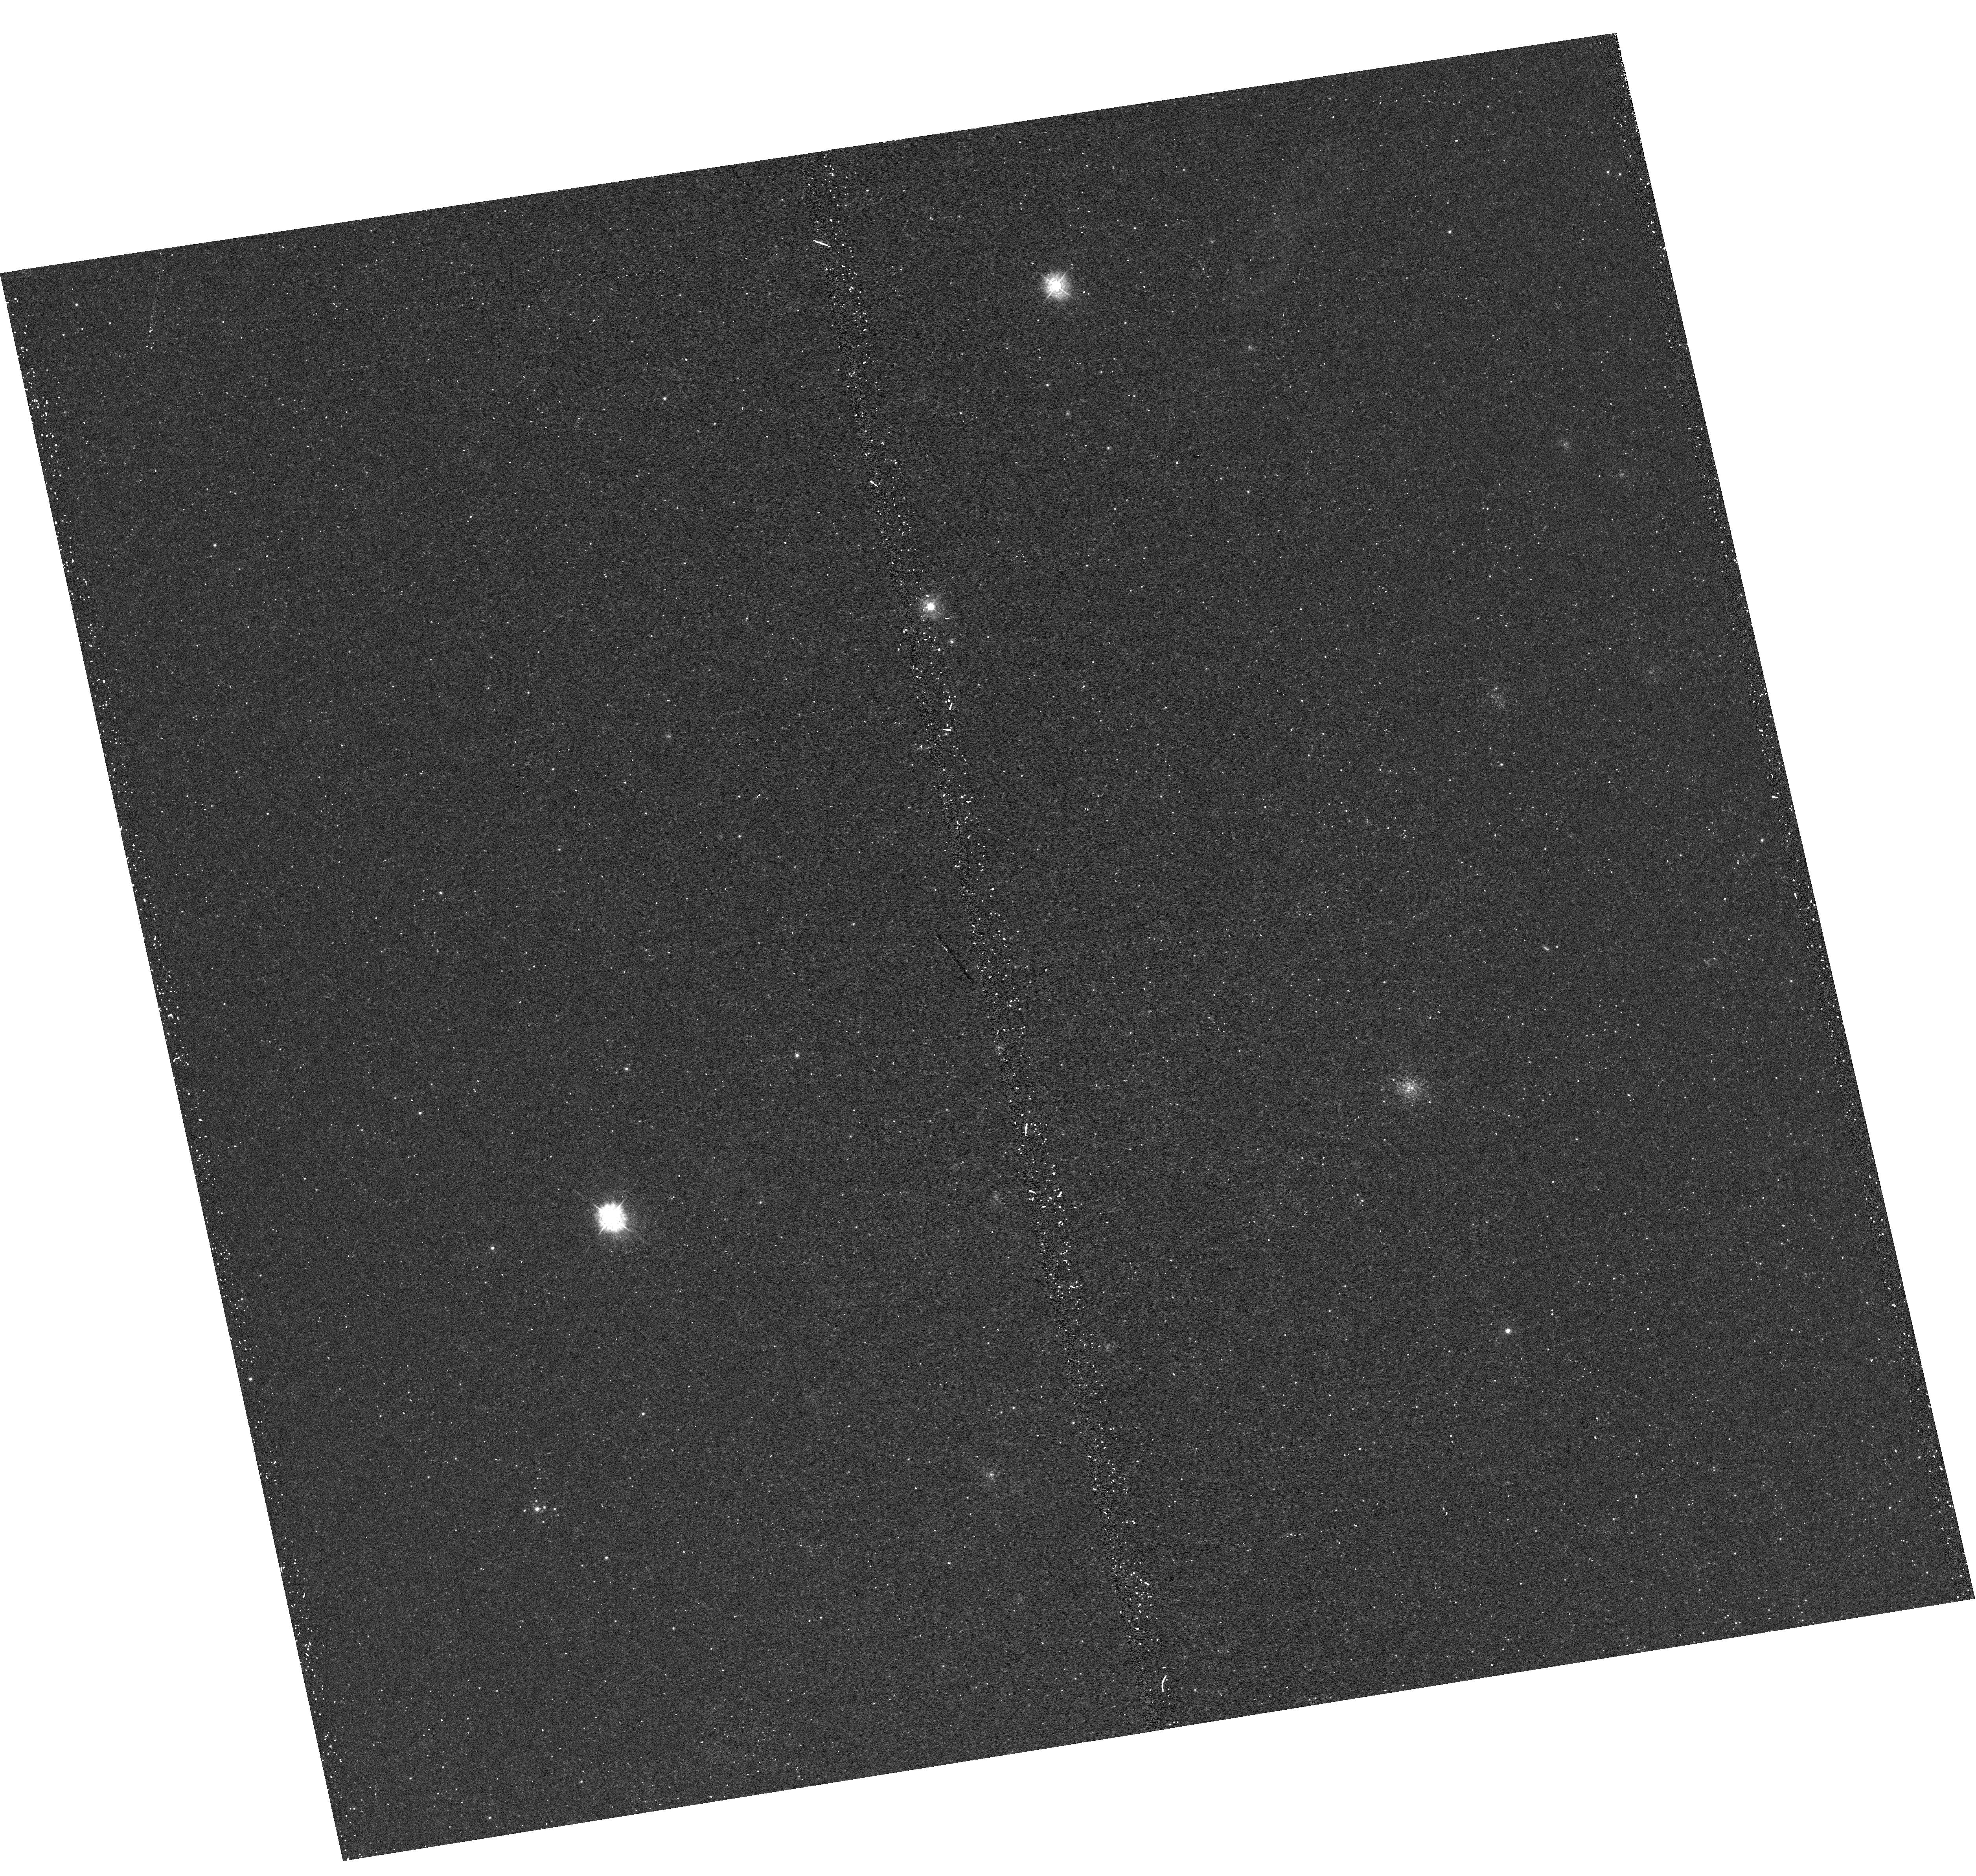
Target: M31-B19-F15-UVIS. Instrument: WFC3/UVIS. Filter: F336W. Exposure: 22 min. Observation ID: hst_12110_15_wfc3_uvis_f336w_ibfo15

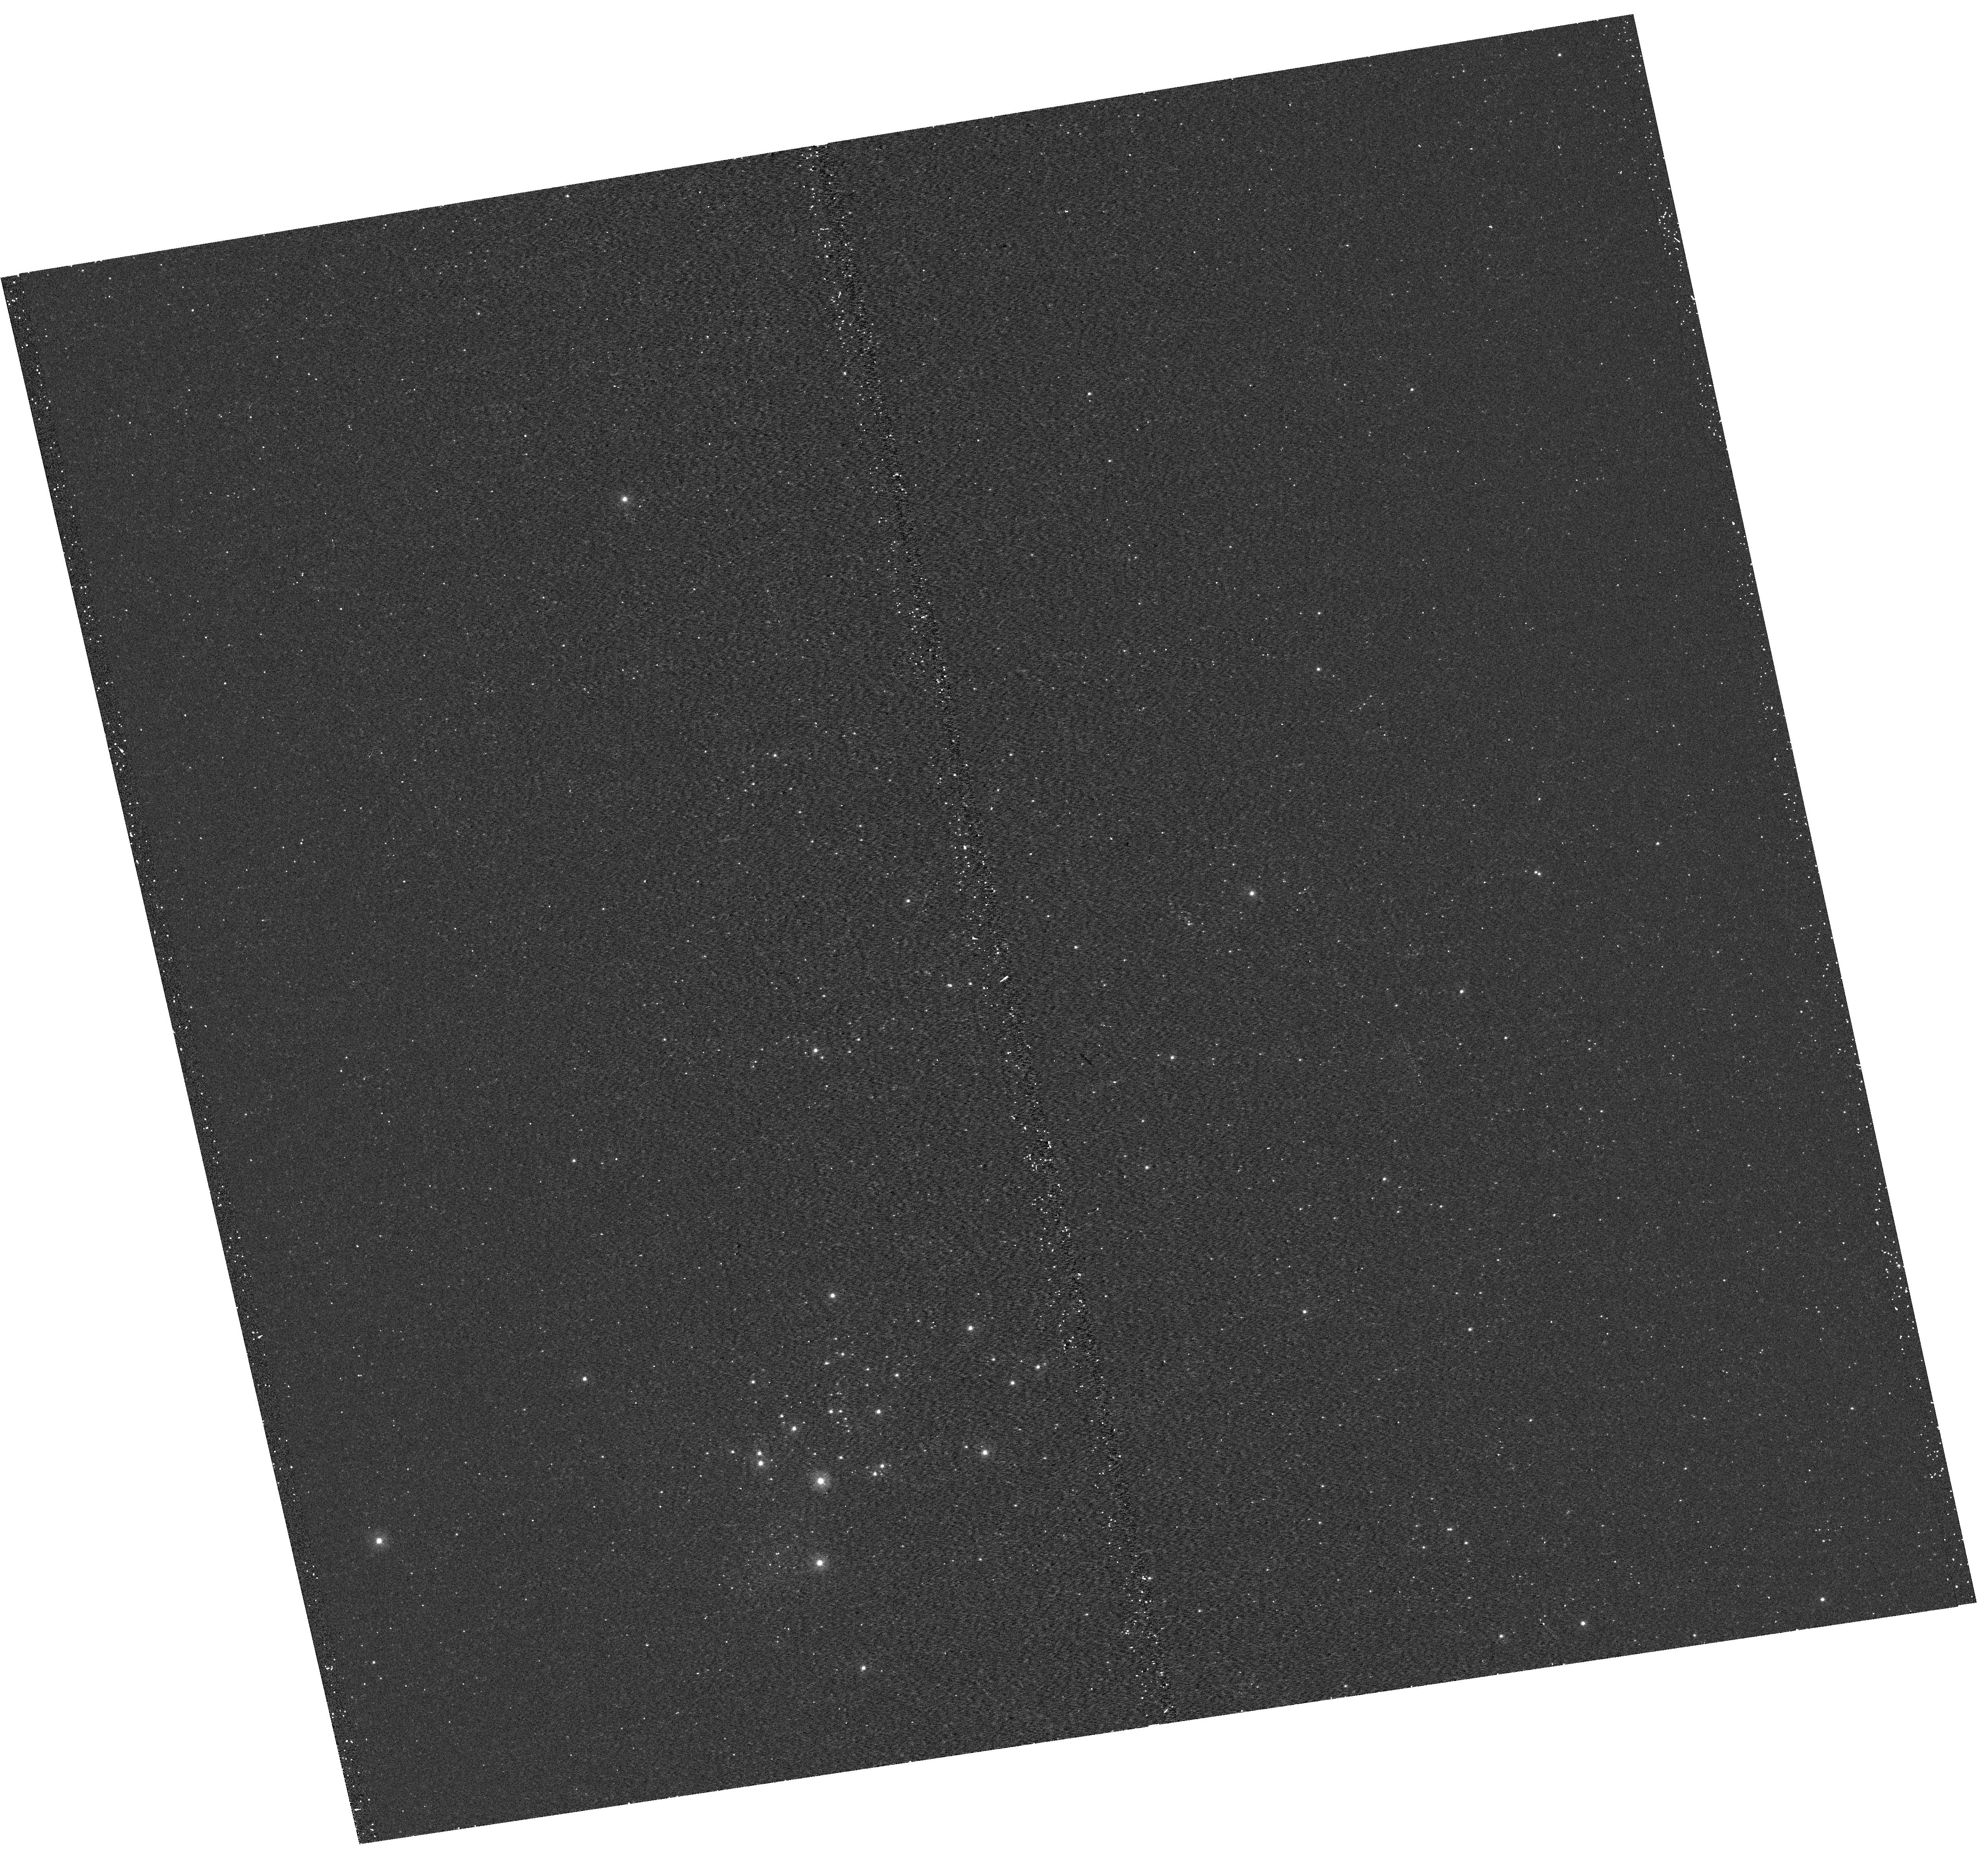
Target: M31-B19-F06-UVIS. Instrument: WFC3/UVIS. Filter: F275W. Exposure: 15 min. Observation ID: hst_12110_06_wfc3_uvis_f275w_ibfo06

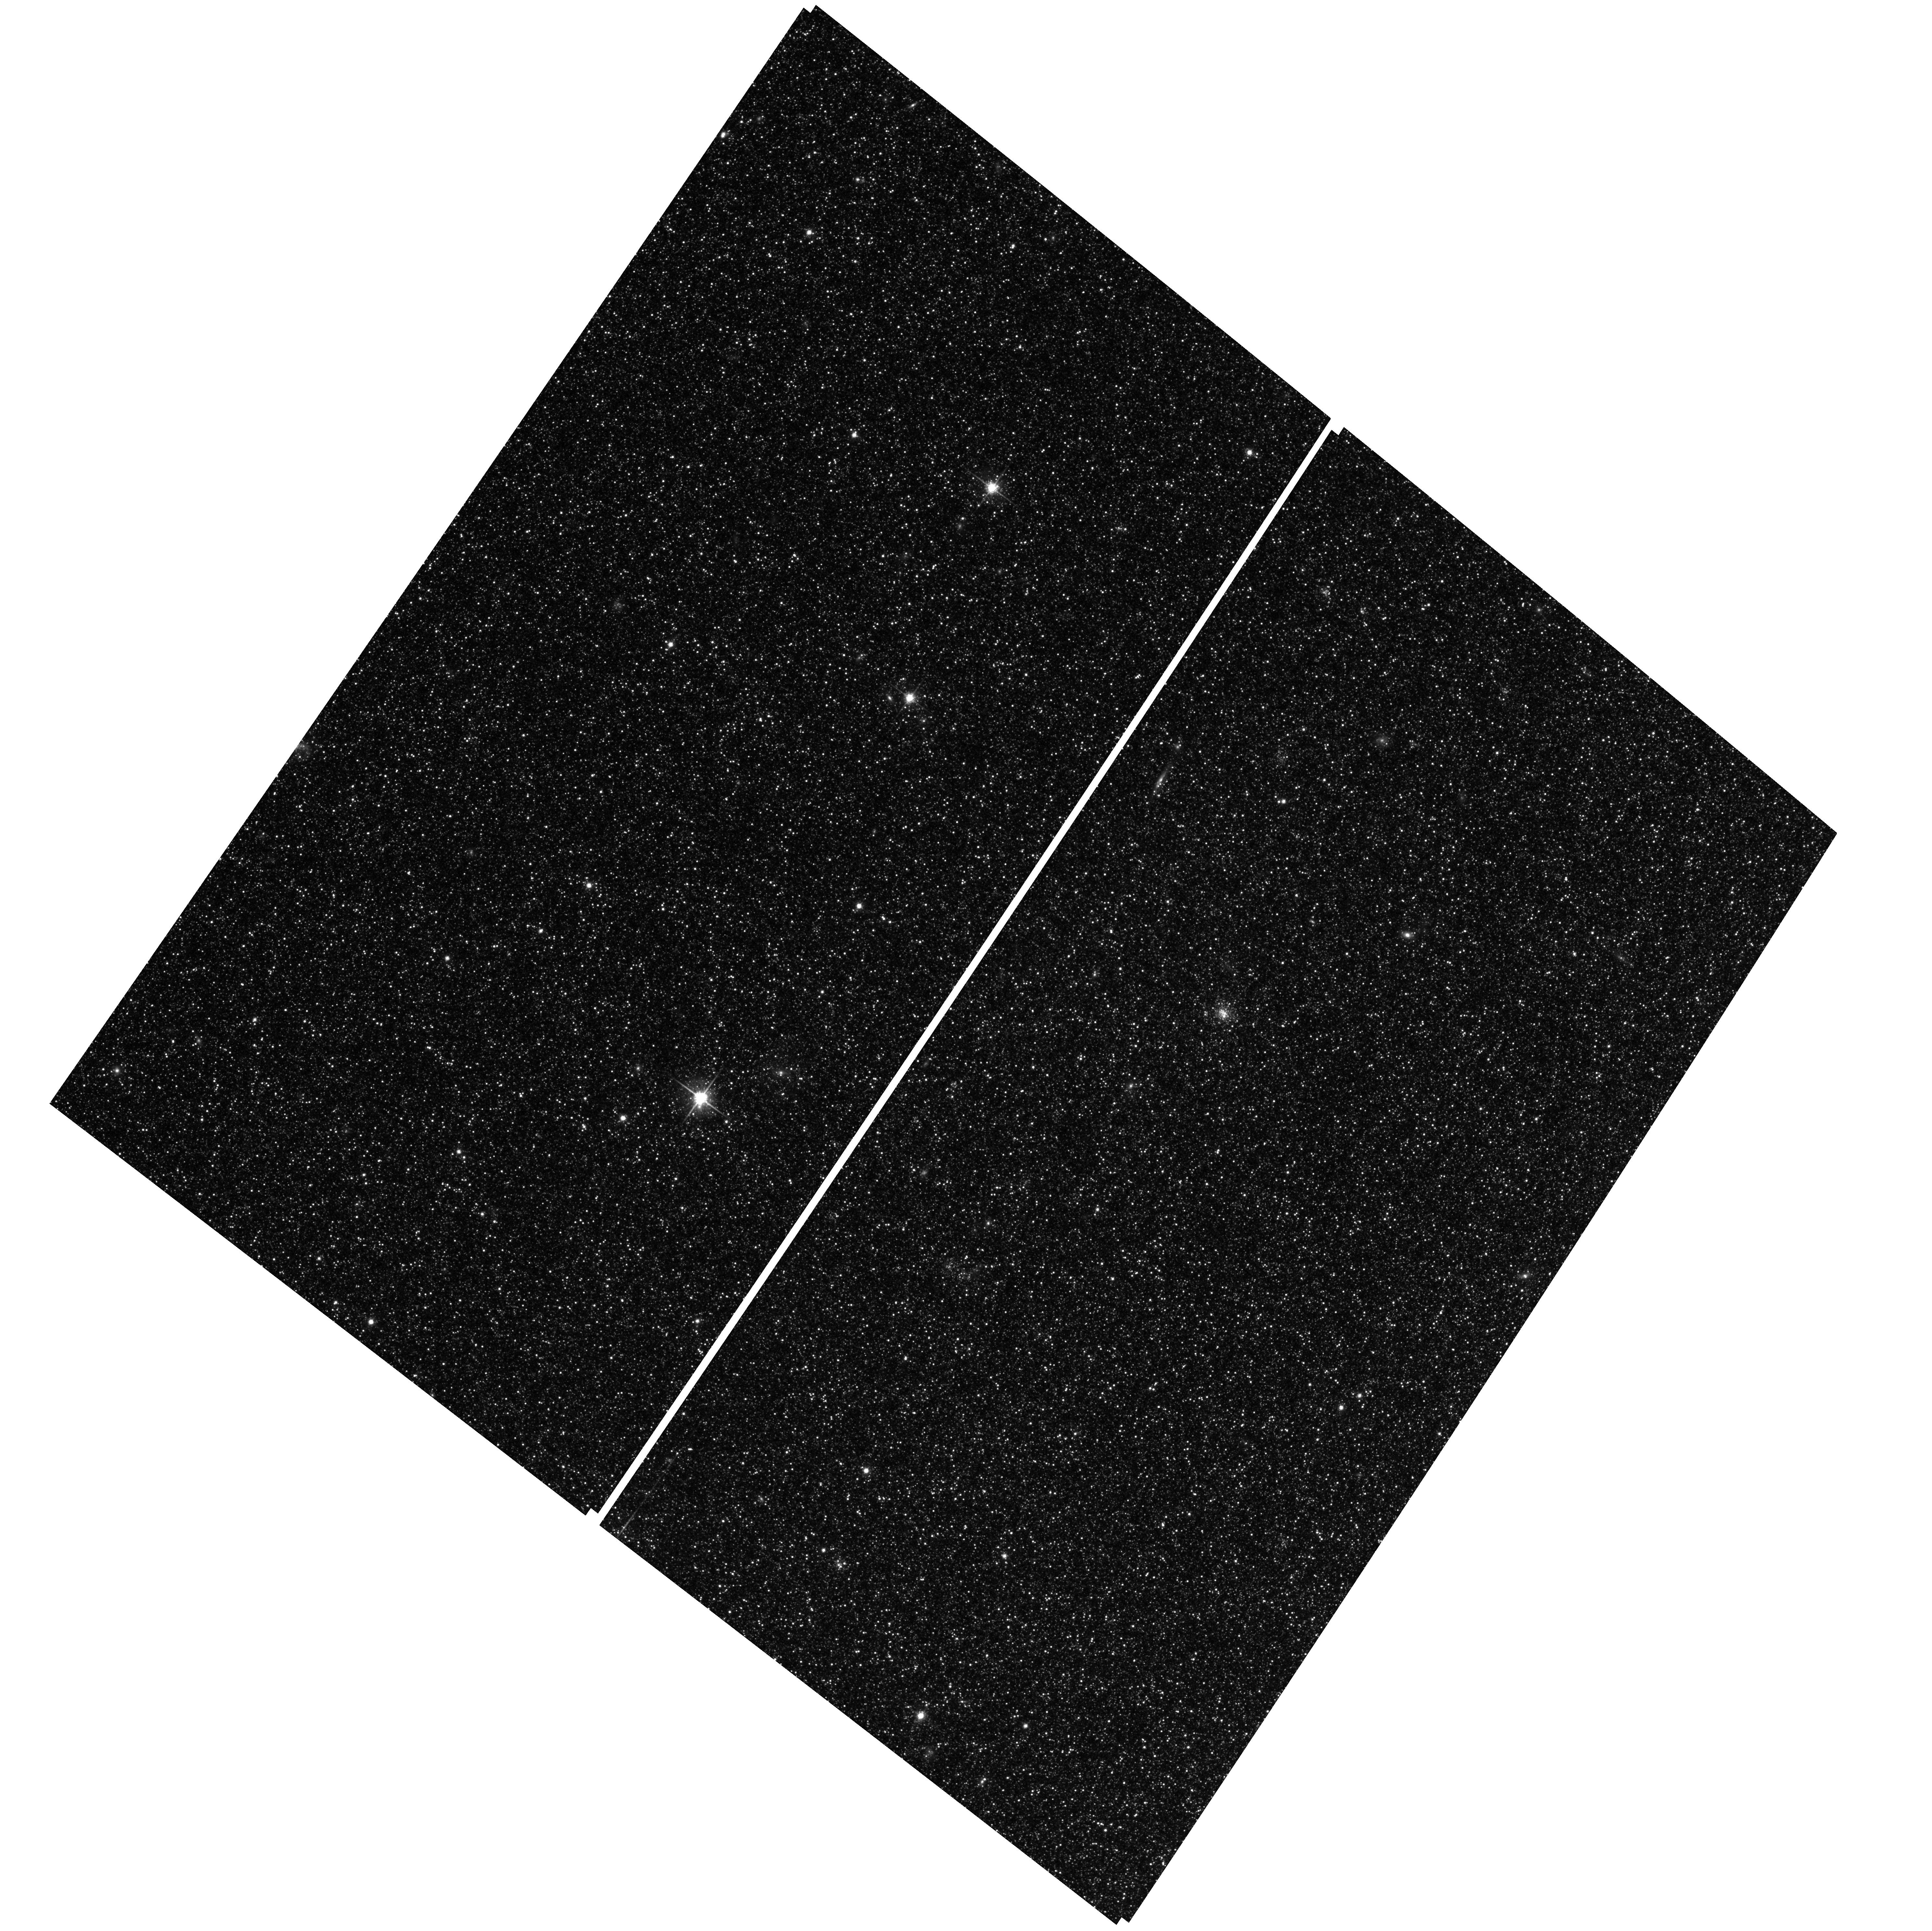
Target: M31-B19-F15-WFC. Instrument: ACS/WFC. Filter: F814W. Exposure: 25 min. Observation ID: hst_12110_18_acs_wfc_f814w_jbfo18

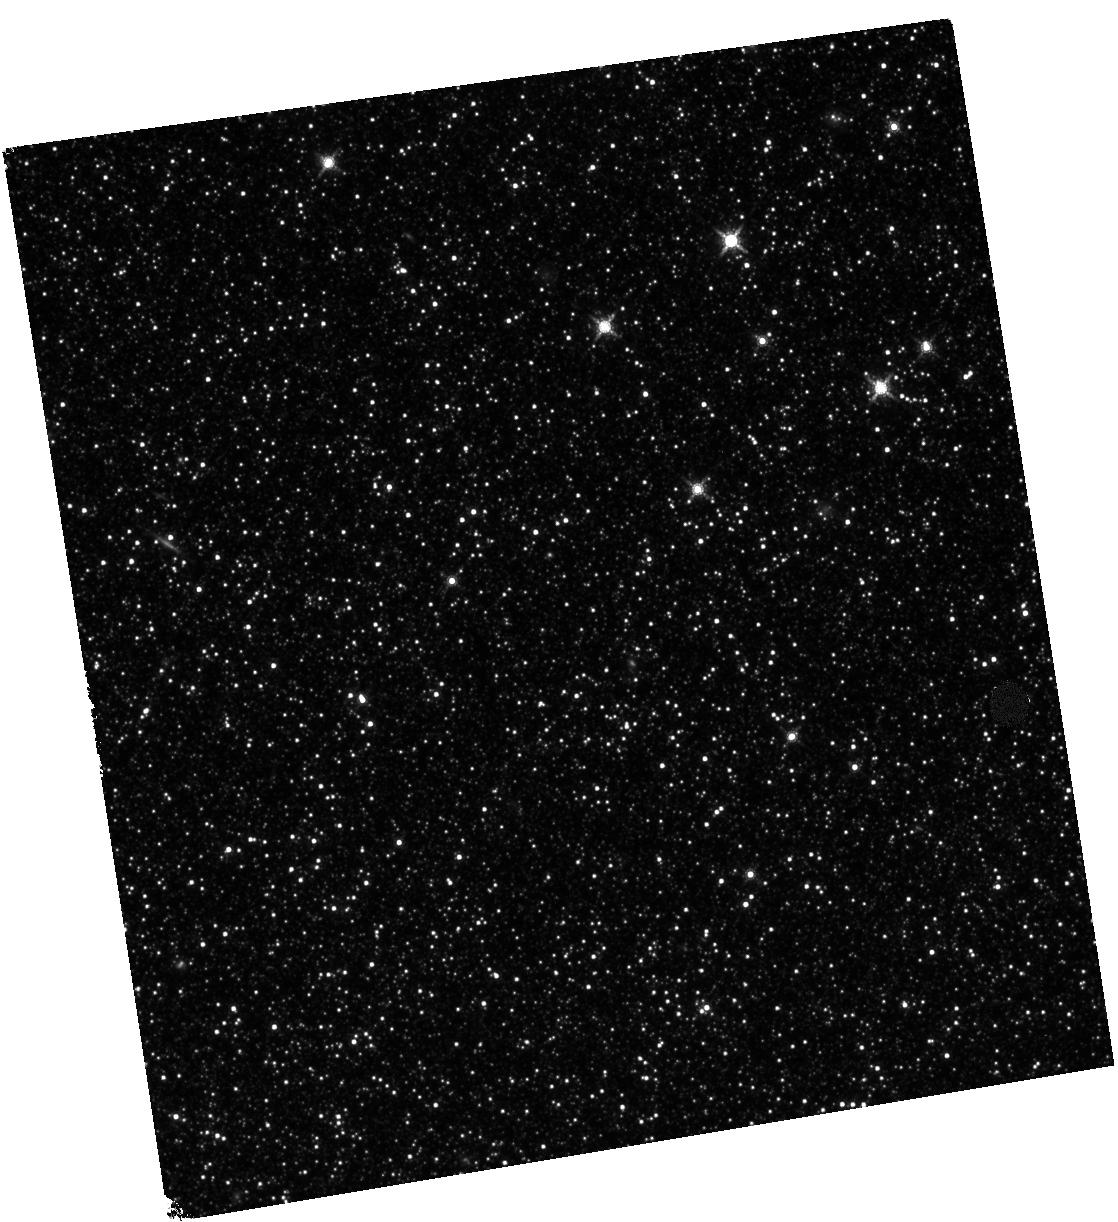
Target: M31-B19-F12-IR. Instrument: WFC3/IR. Filter: F160W. Exposure: 27 min. Observation ID: hst_12110_12_wfc3_ir_f160w_ibfo12

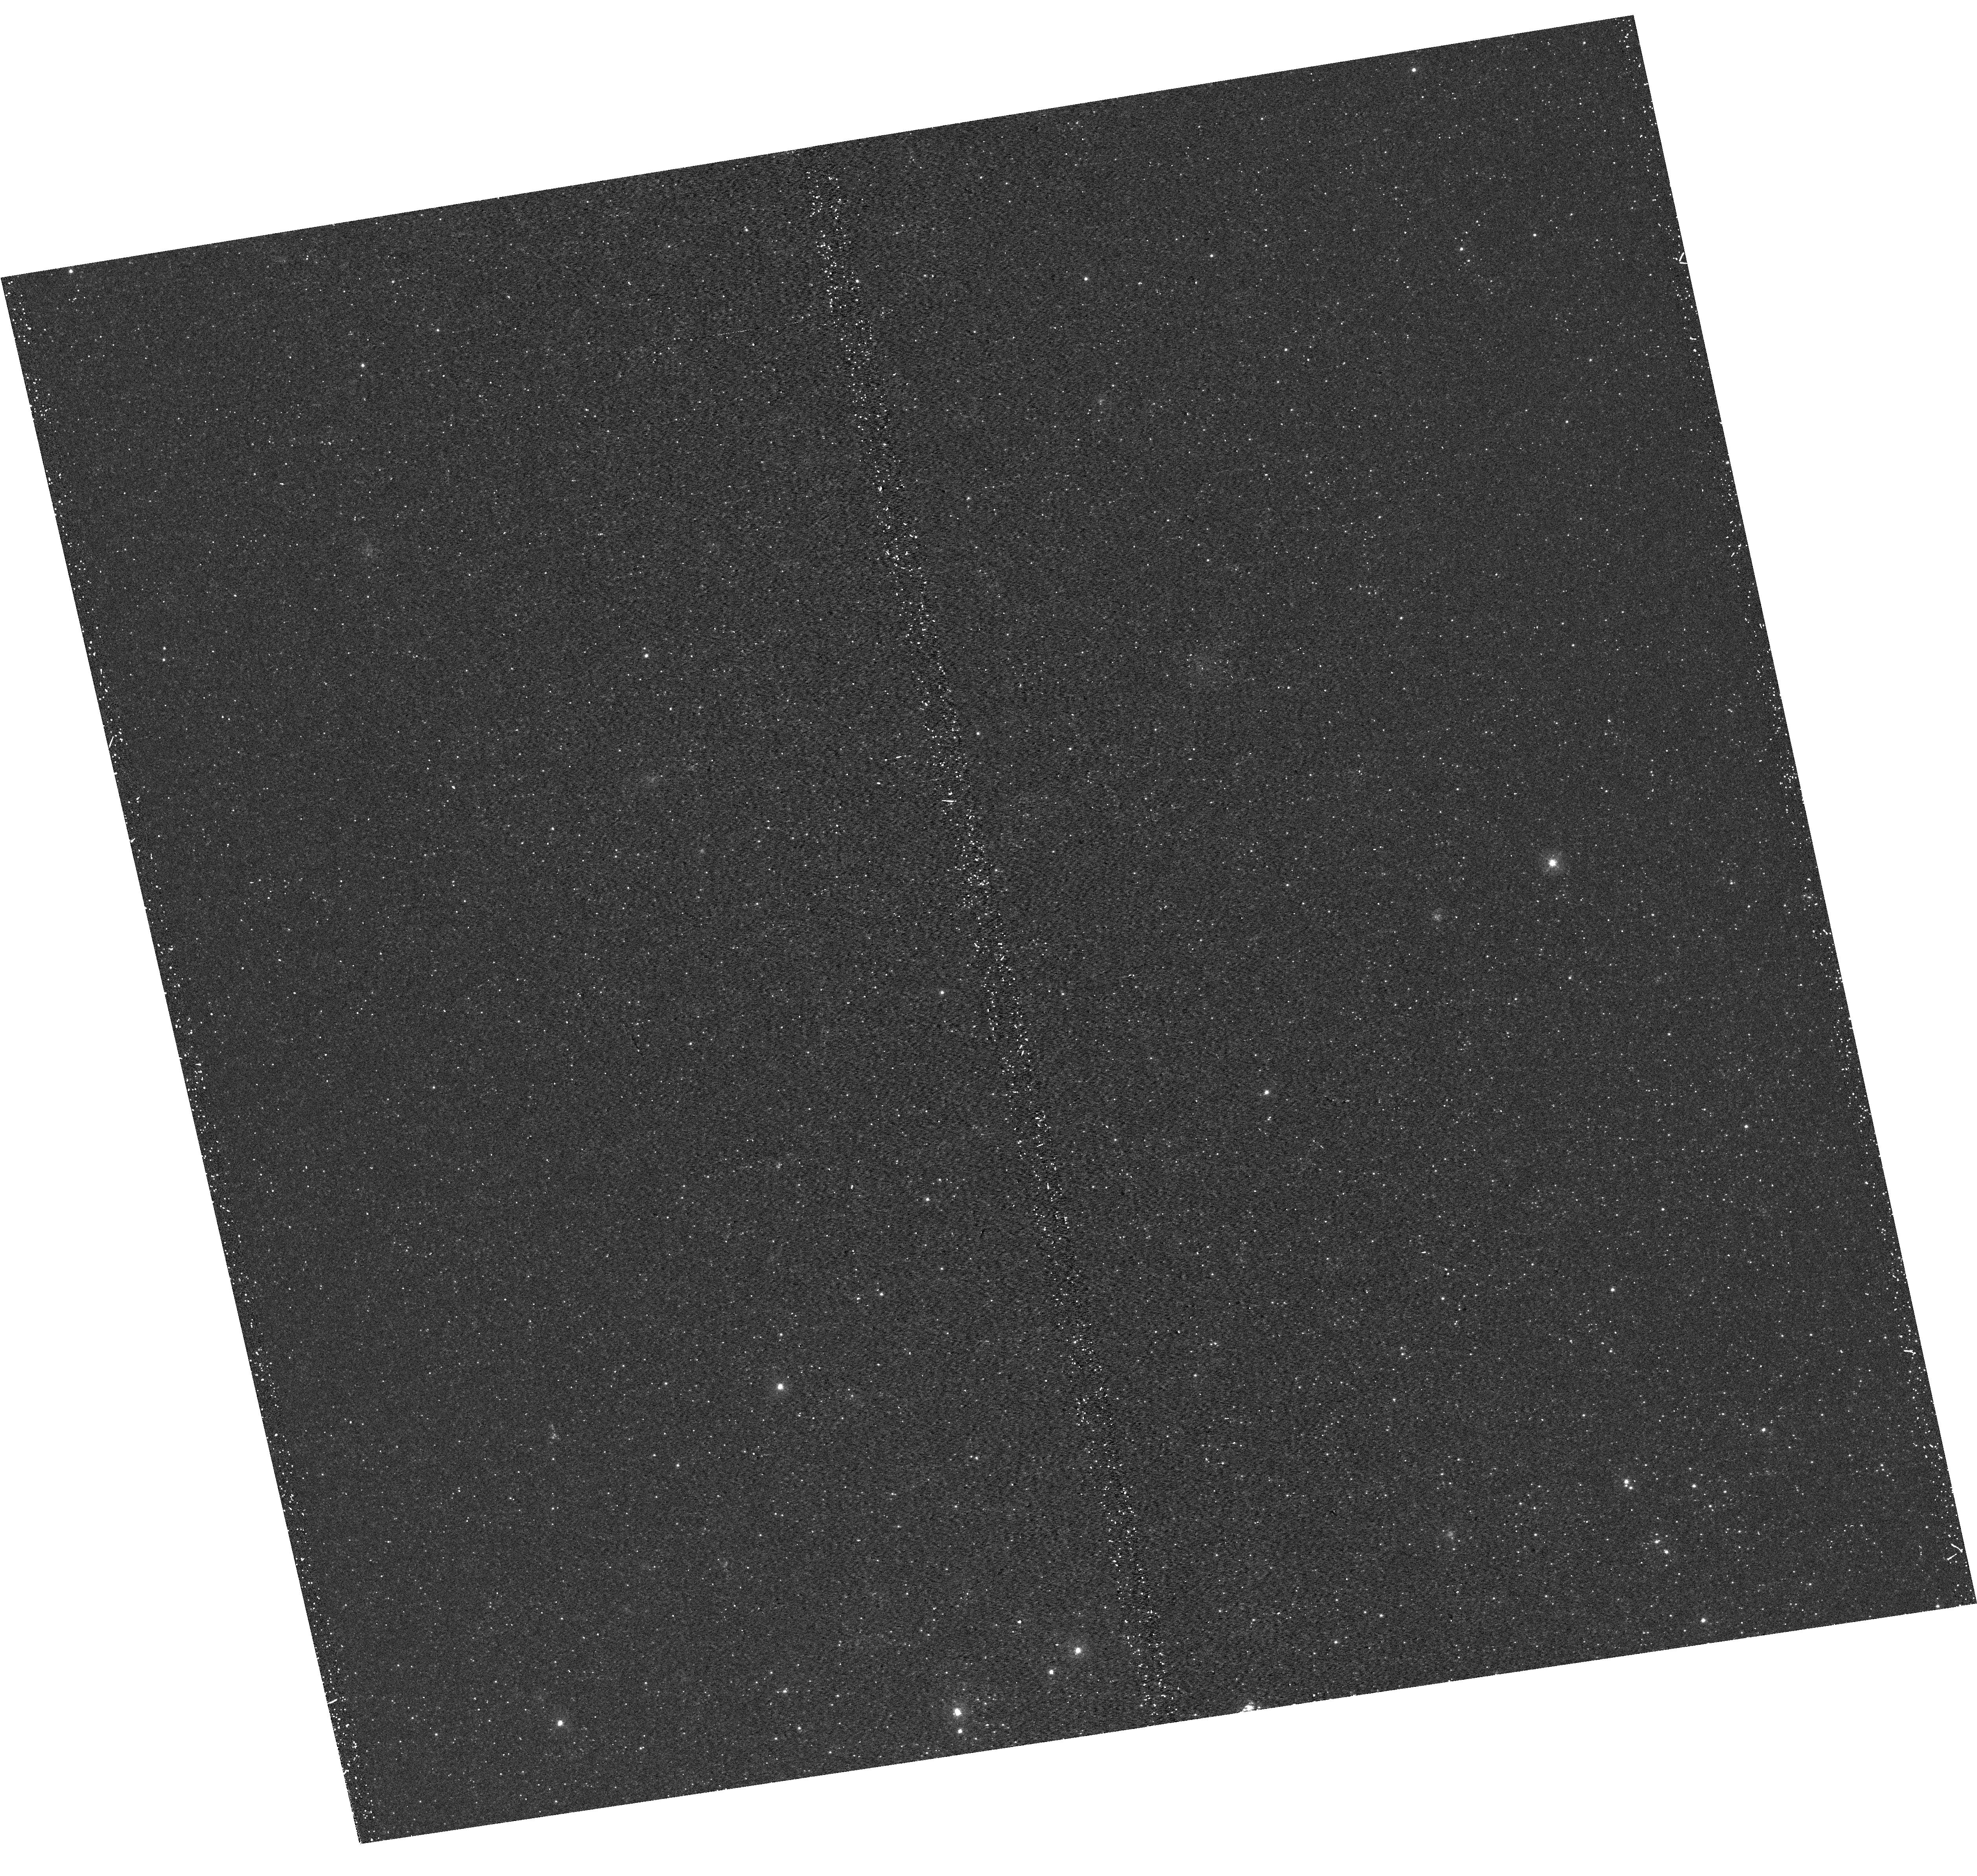
Target: M31-B19-F17-UVIS. Instrument: WFC3/UVIS. Filter: F336W. Exposure: 21 min. Observation ID: hst_12110_17_wfc3_uvis_f336w_ibfo17

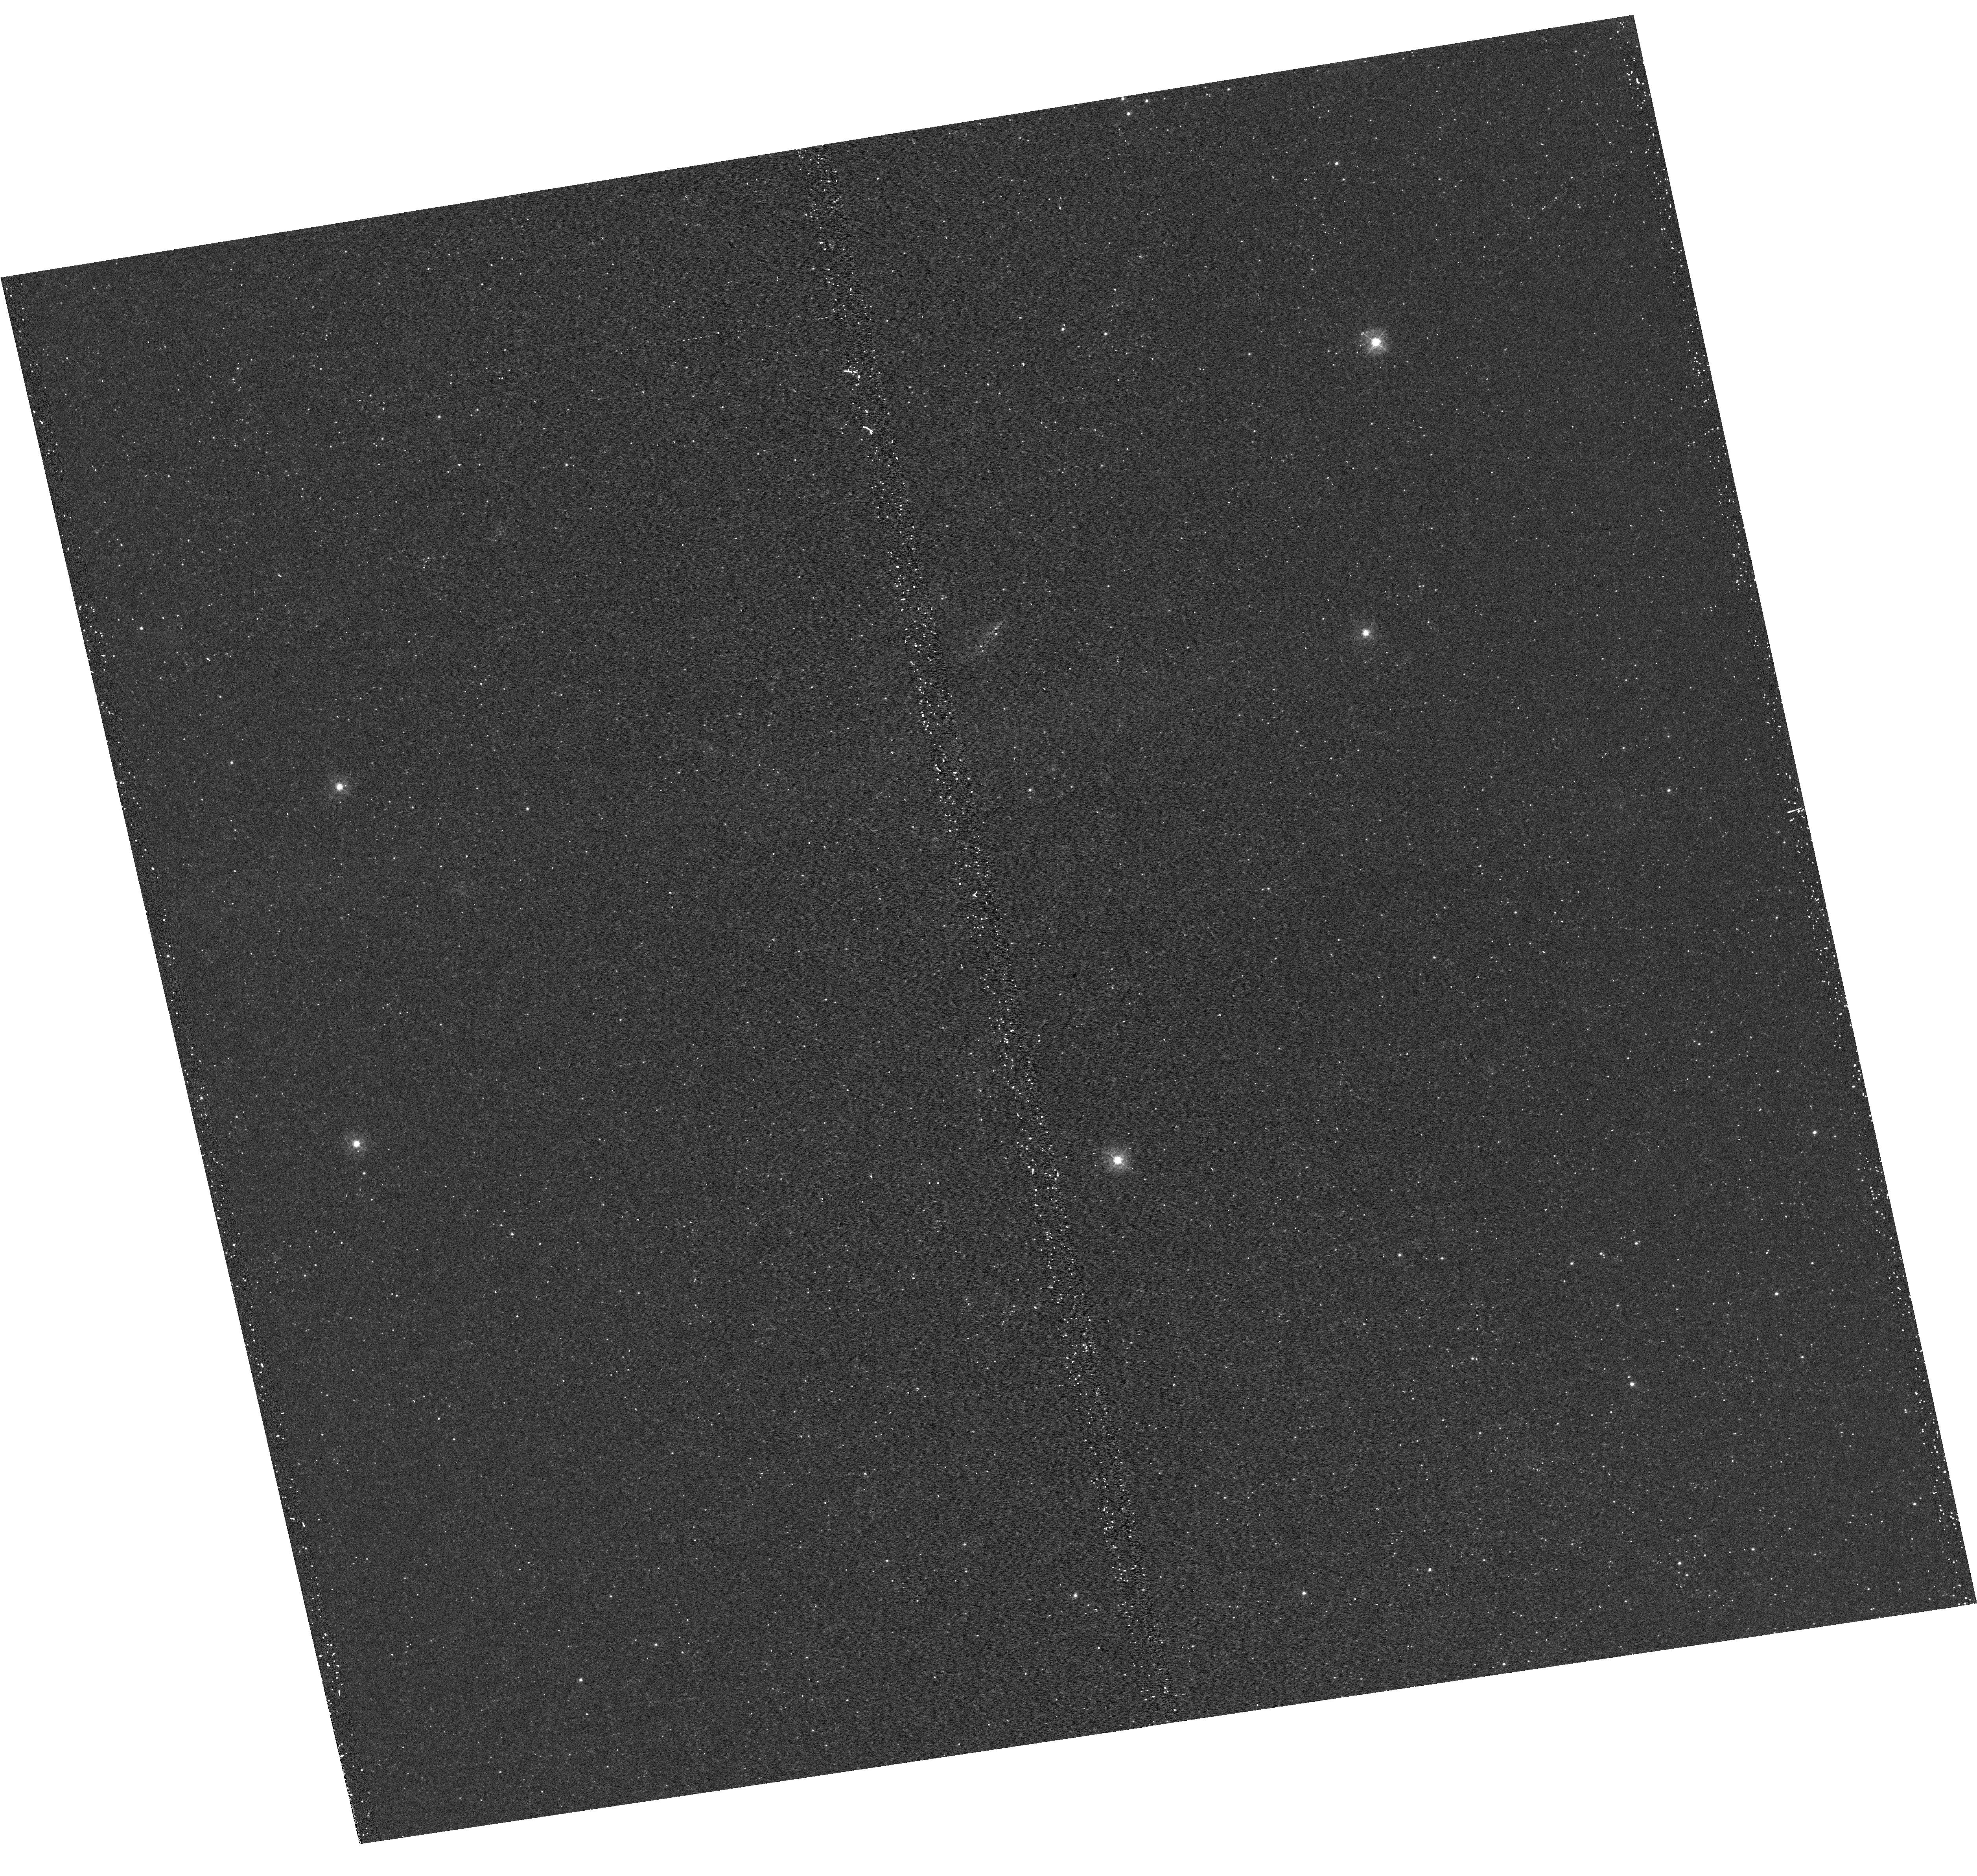
Target: M31-B19-F11-UVIS. Instrument: WFC3/UVIS. Filter: F336W. Exposure: 21 min. Observation ID: hst_12110_11_wfc3_uvis_f336w_ibfo11

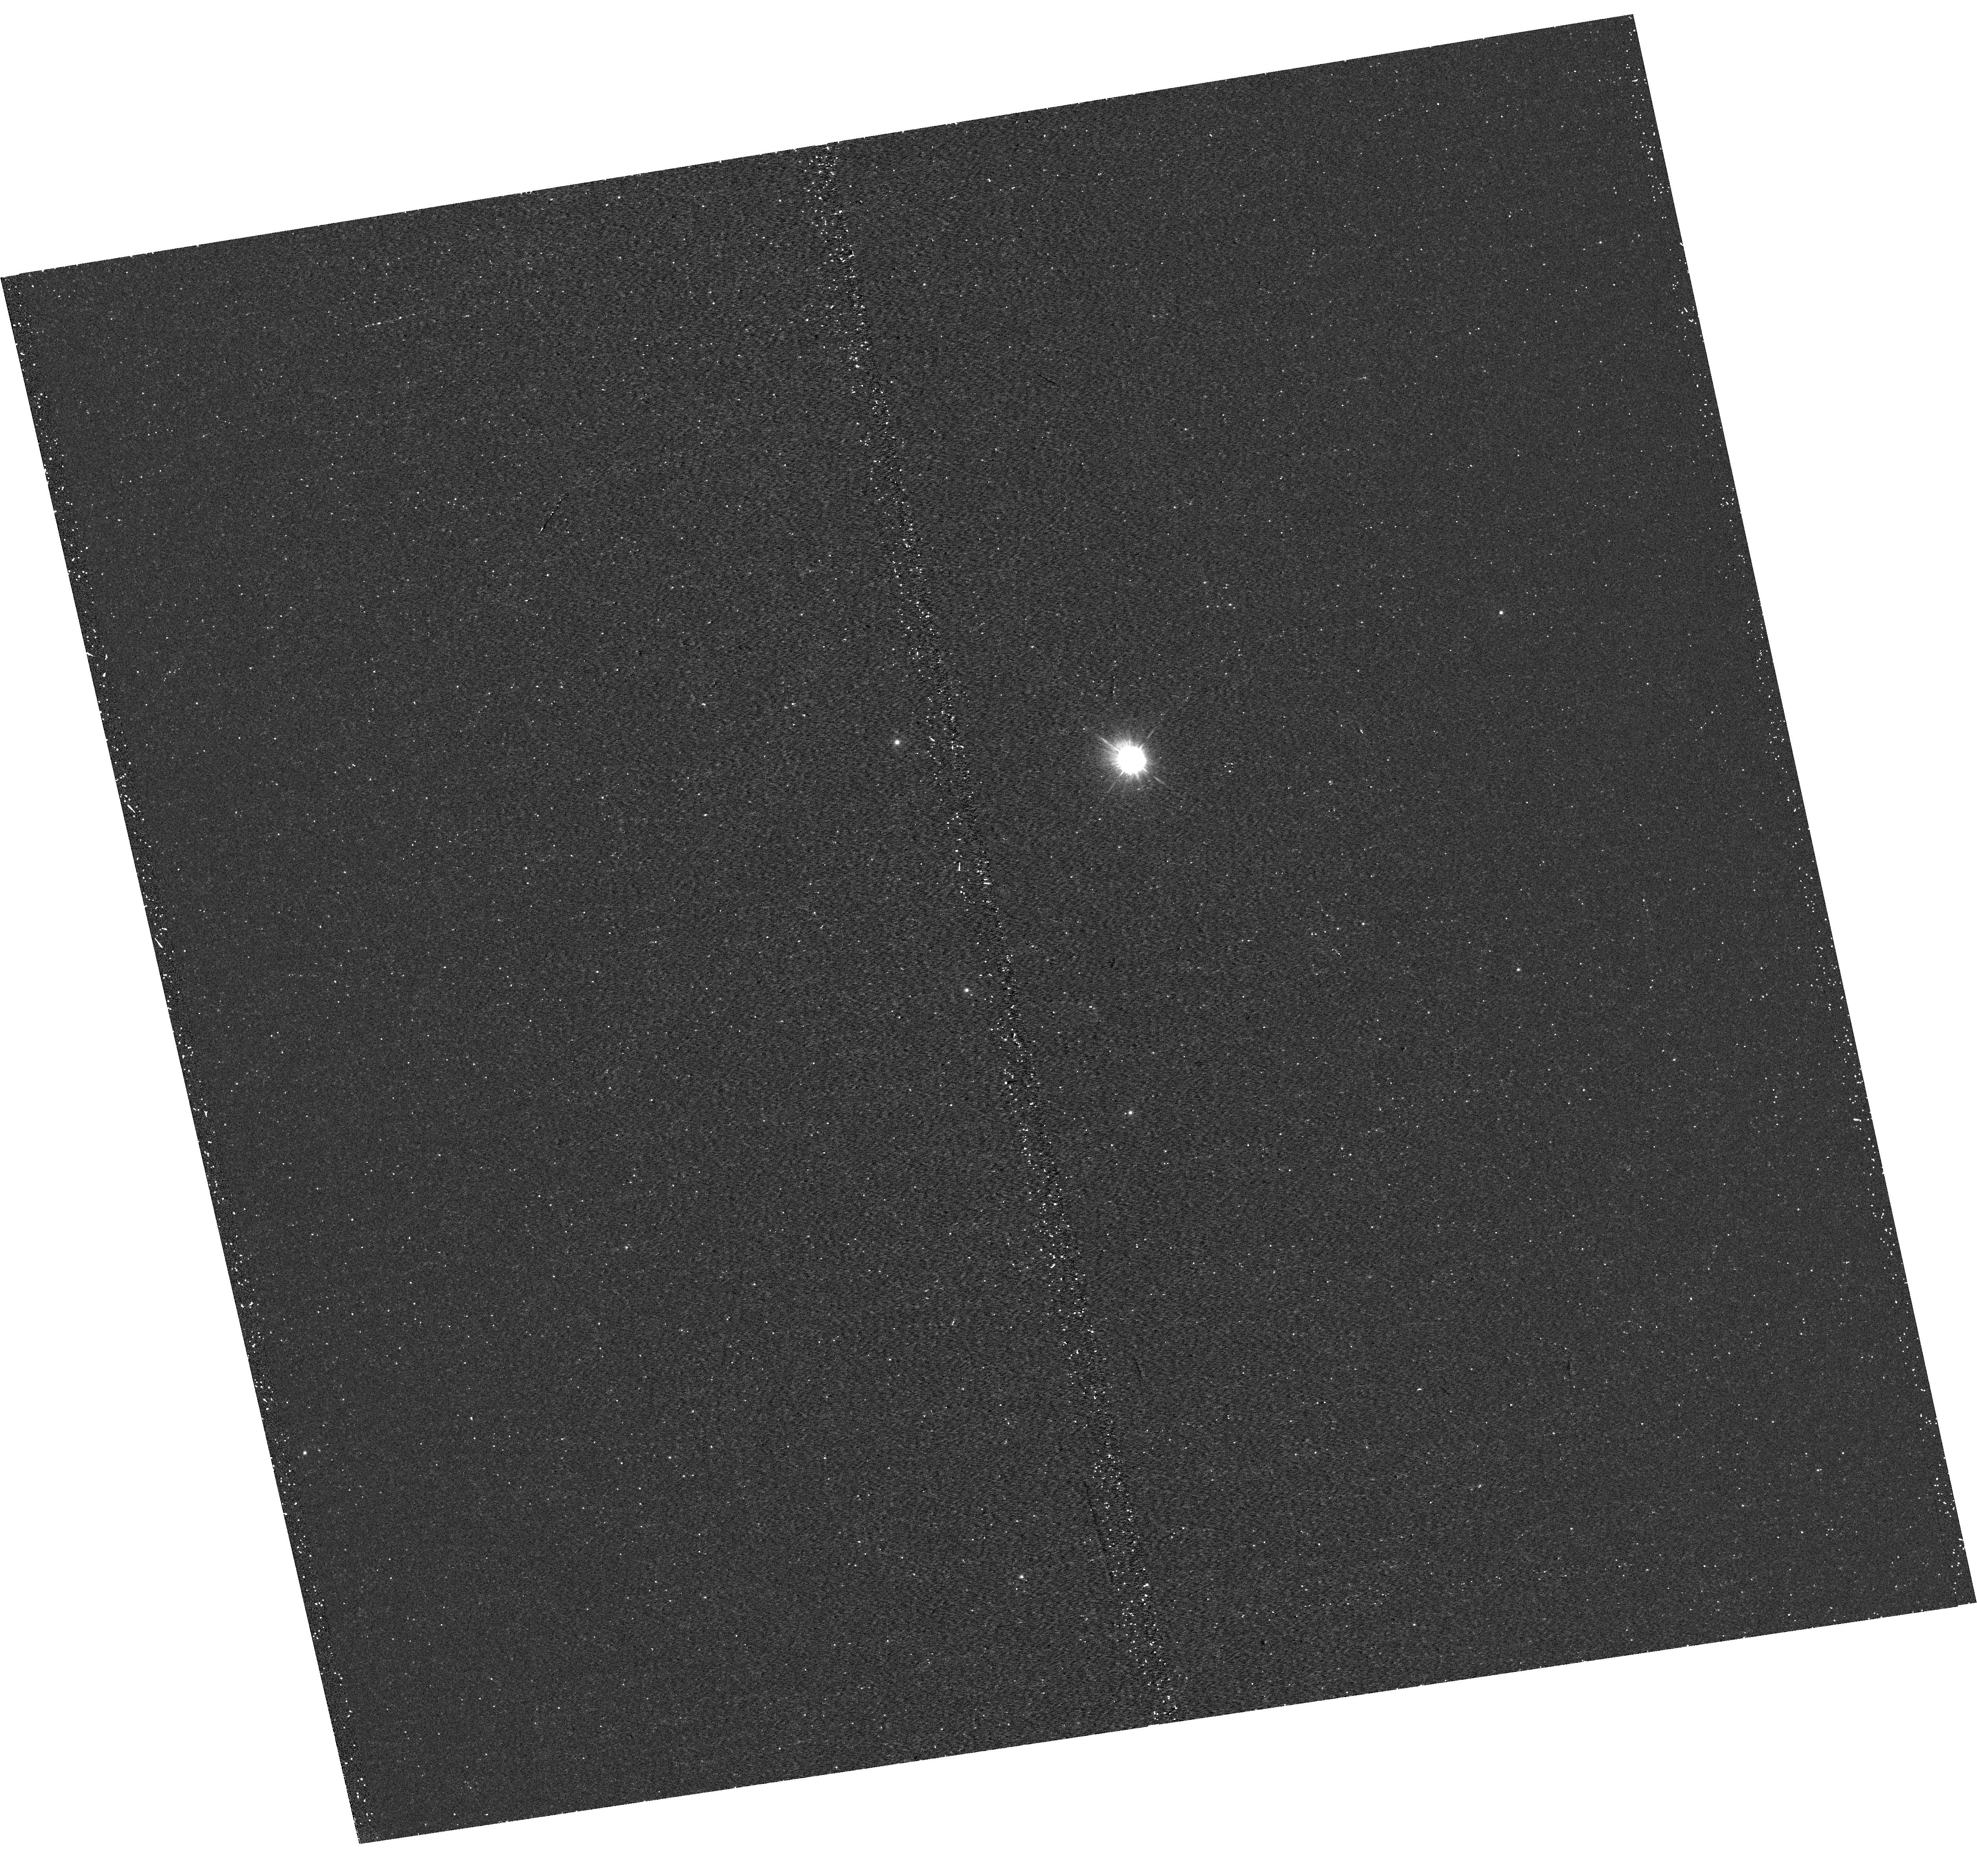
Target: M31-B19-F10-UVIS. Instrument: WFC3/UVIS. Filter: F275W. Exposure: 15 min. Observation ID: hst_12110_10_wfc3_uvis_f275w_ibfo10

A Panchromatic Hubble Andromeda Treasury - I (PI: Dalcanton, Julianne)

We propose to image the north east quadrant of M31 to deep limits in the UV, optical, and near-IR. HST imaging should resolve the galaxy into more than 100 million stars, all with common distances and foreground extinctions. UV through NIR stellar photometry (F275W, F336W with WFC3/UVIS, F475W and F814W with ACS/WFC, and F110W and F160W with WFC3/NIR) will provide effective temperatures for a wide range of spectral types, while simultaneously mapping M31's extinction. Our central science drivers are to: understand high-mass variations in the stellar IMF as a function of SFR intensity and metallicity; capture the spatially-resolved star formation history of M31; study a vast sample of stellar clusters with a range of ages and metallicities. These are central to understanding stellar evolution and clustered star formation; constraining ISM energetics; and understanding the counterparts and environments of transient objects (novae, SNe, variable stars, x-ray sources, etc.). As its legacy, this survey adds M31 to the Milky Way and Magellanic Clouds as a fundamental calibrator of stellar evolution and star-formation processes for understanding the stellar populations of distant galaxies. Effective exposure times are 977s in F275W, 1368s in F336W, 4040s in F475W, 4042s in F814W, 699s in F110W, and 1796s in F160W, including short exposures to avoid saturation of bright sources. These depths will produce photon-limited images in the UV. Images will be crowding-limited in the optical and NIR, but will reach below the red clump at all radii. The images will reach the Nyquist sampling limit in F160W, F475W, and F814W.